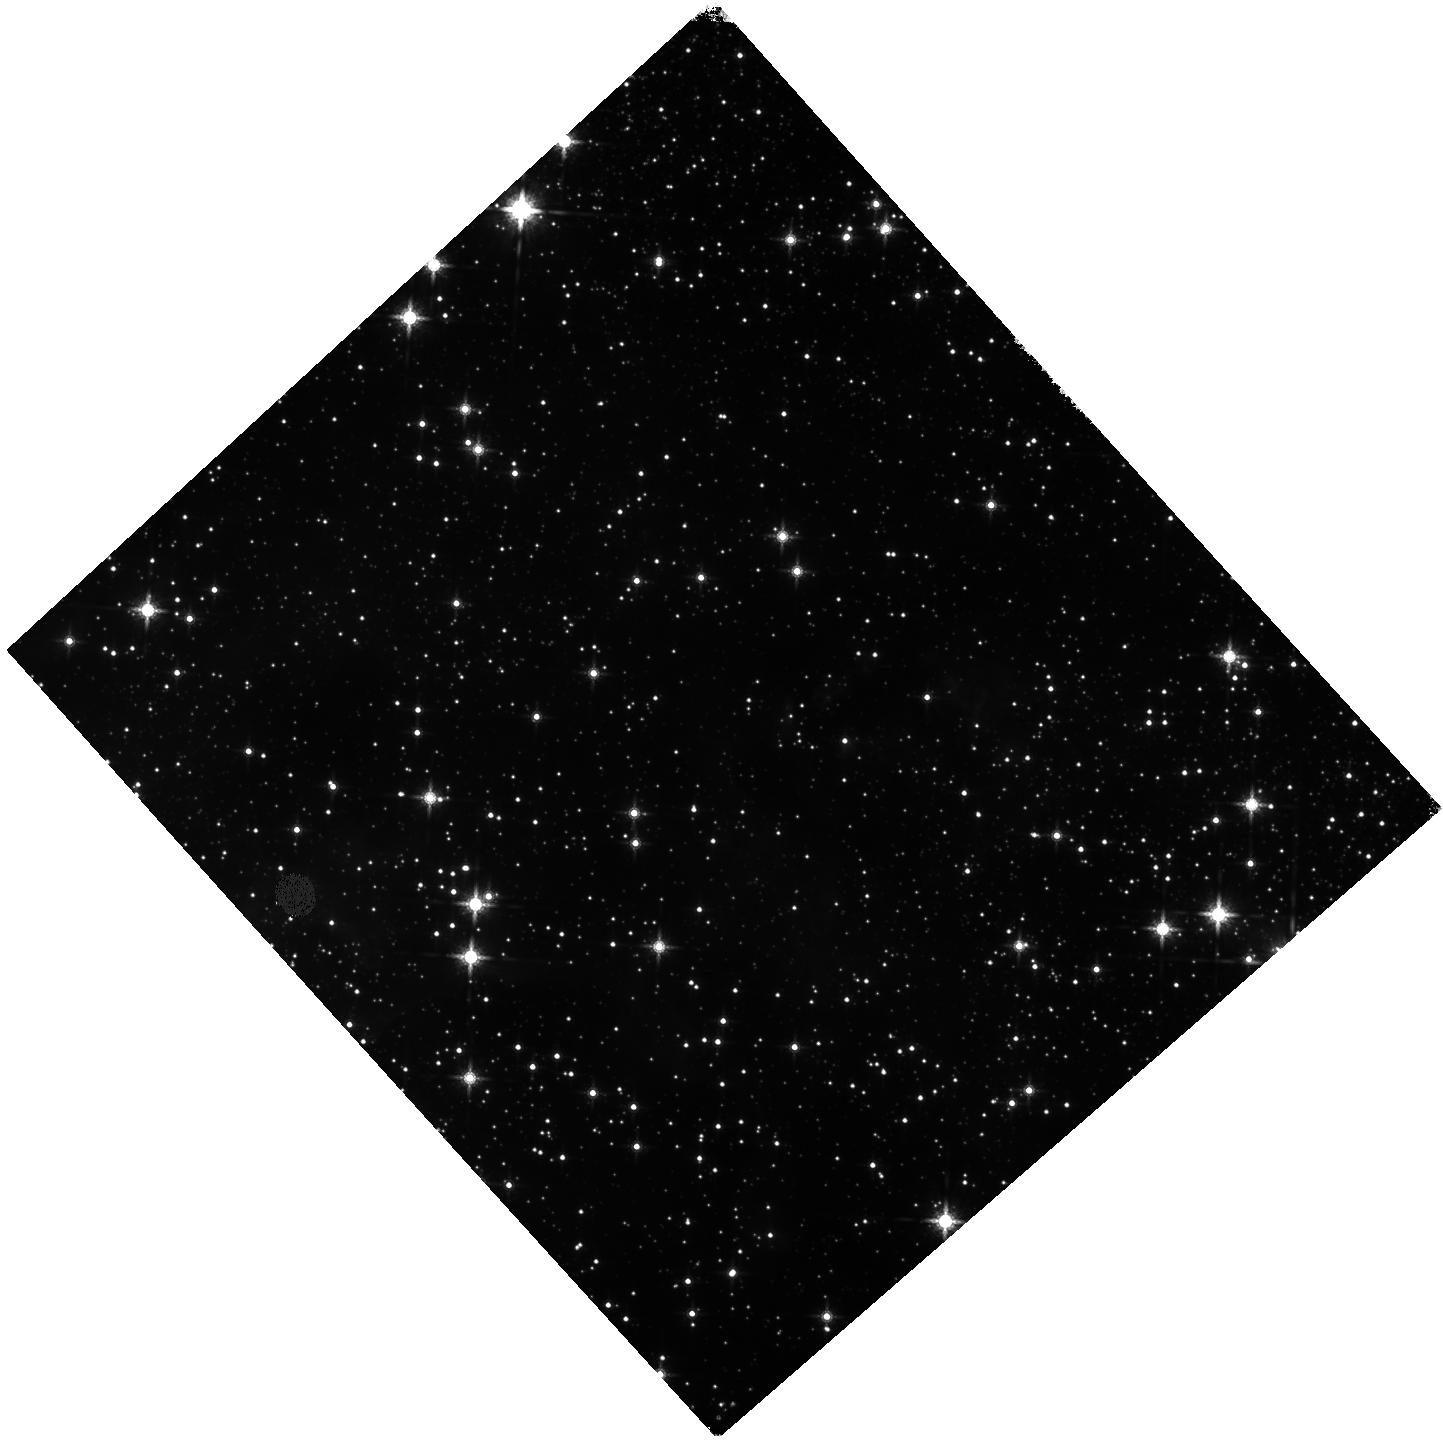
Target: G025.40-00.14
Instrument: WFC3/IR
Filter: F160W
Exposure: 7 min
Observation ID: hst_17188_08_wfc3_ir_f160w_iew308

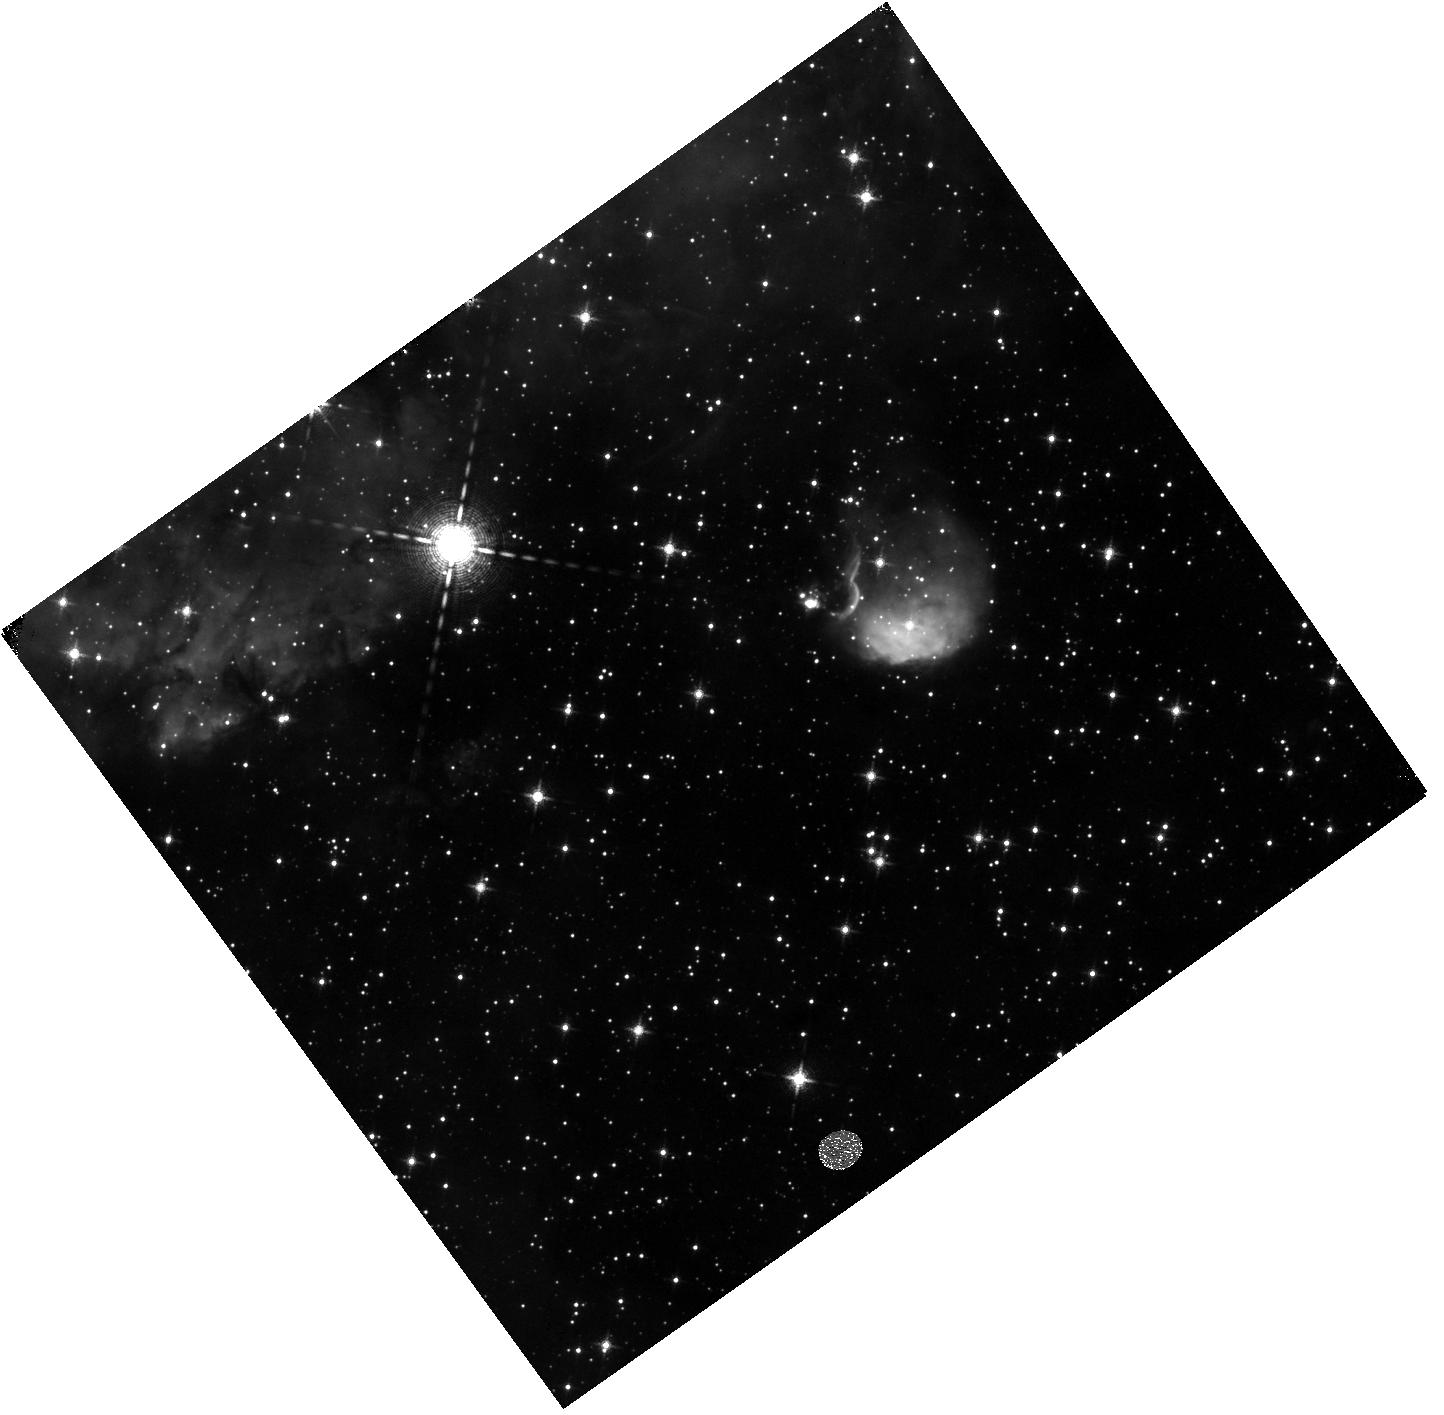
Target: GAL-305.20+00.21
Instrument: WFC3/IR
Filter: F128N
Exposure: 12 min
Observation ID: hst_17188_01_wfc3_ir_f128n_iew301

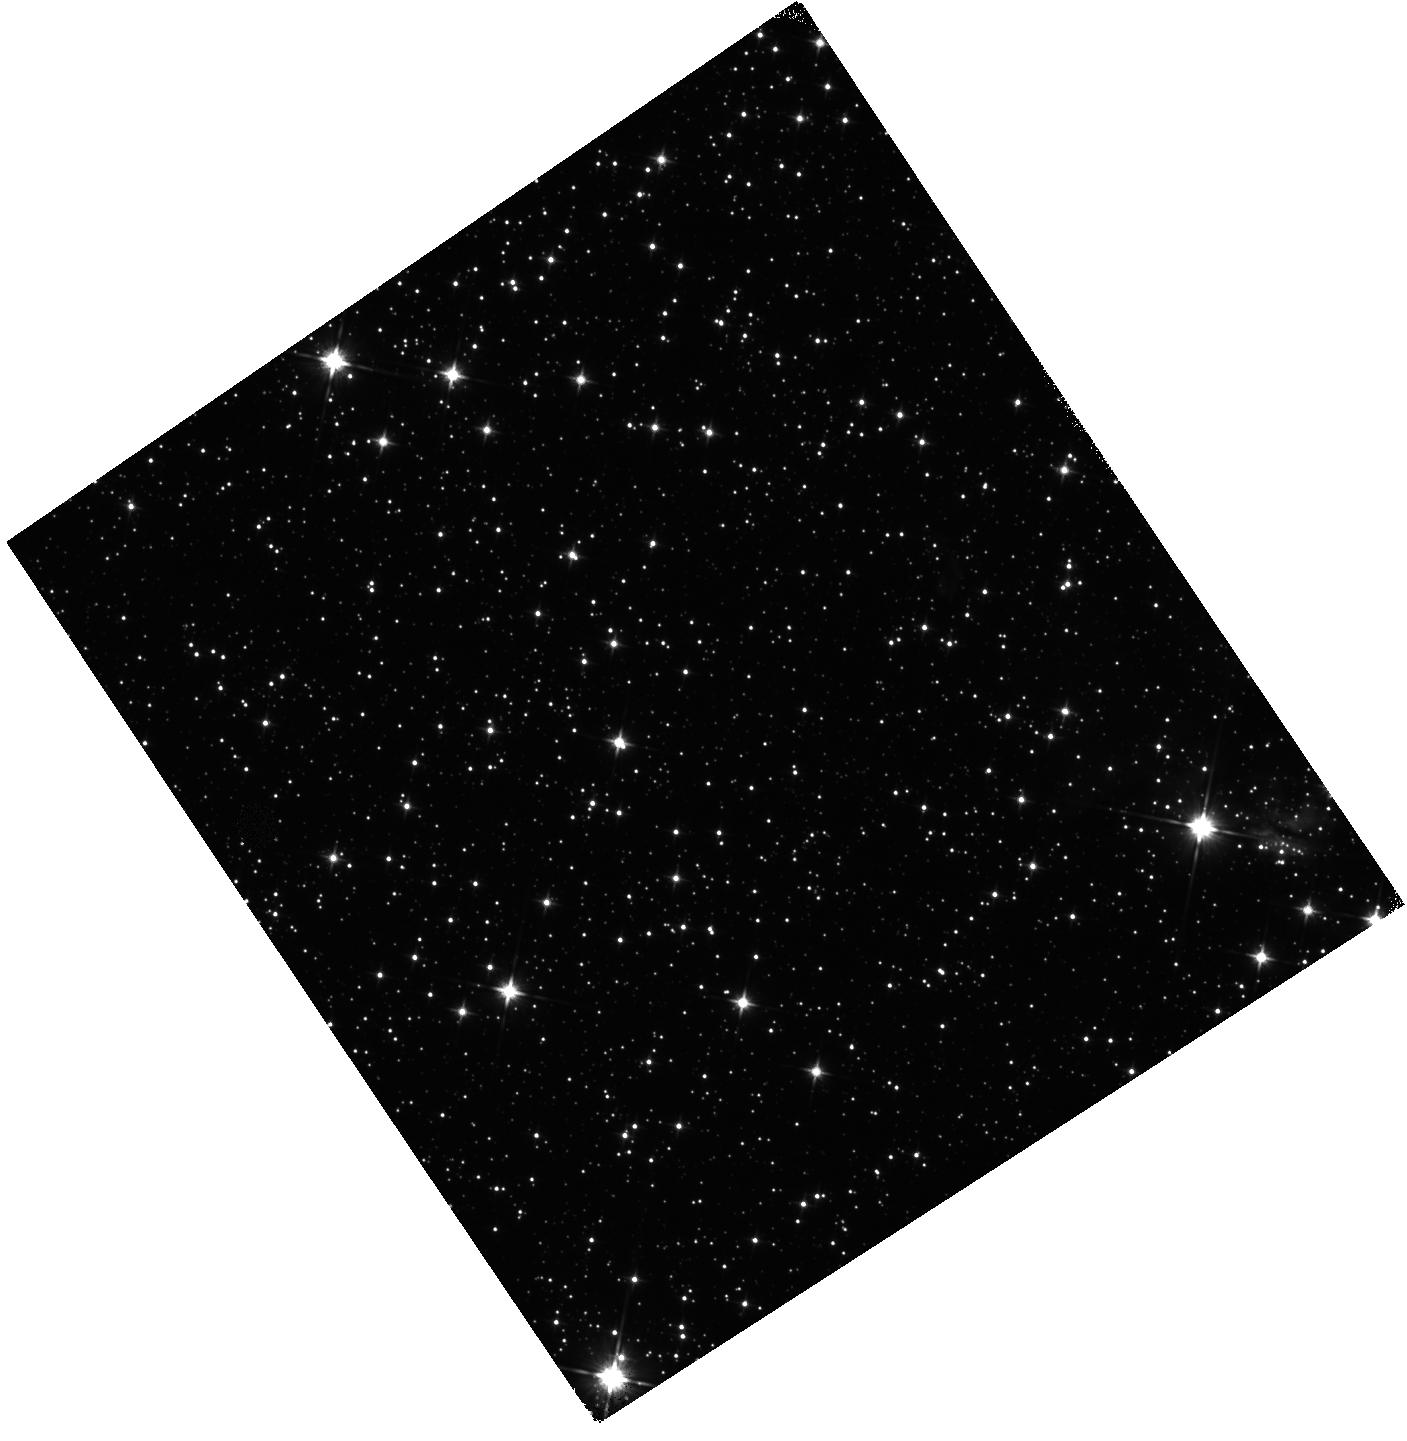
Target: G045.47+00.05
Instrument: WFC3/IR
Filter: F110W
Exposure: 5 min
Observation ID: hst_17188_05_wfc3_ir_f110w_iew305

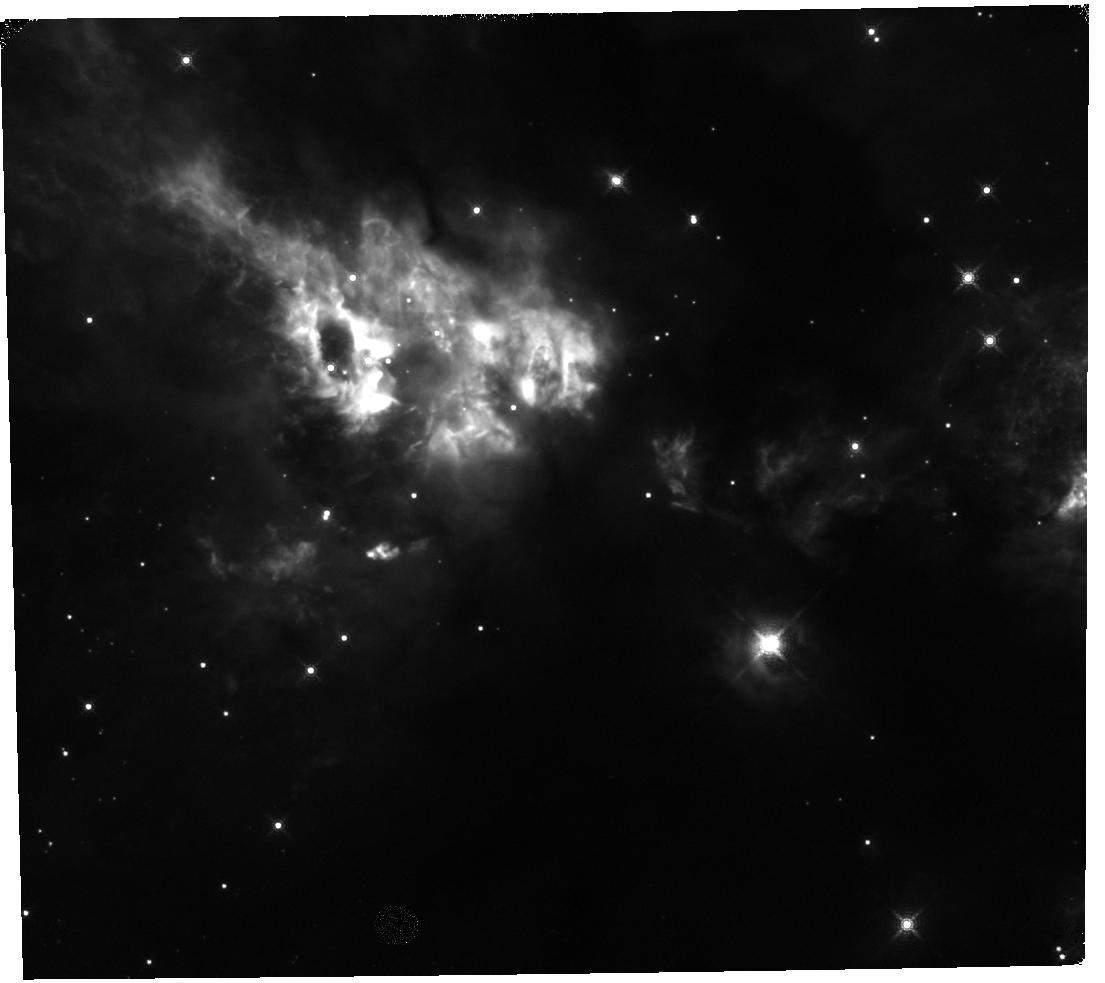
Target: NAME-CEPHEUS-A
Instrument: WFC3/IR
Filter: F164N
Exposure: 15 min
Observation ID: hst_17188_07_wfc3_ir_f164n_iew307

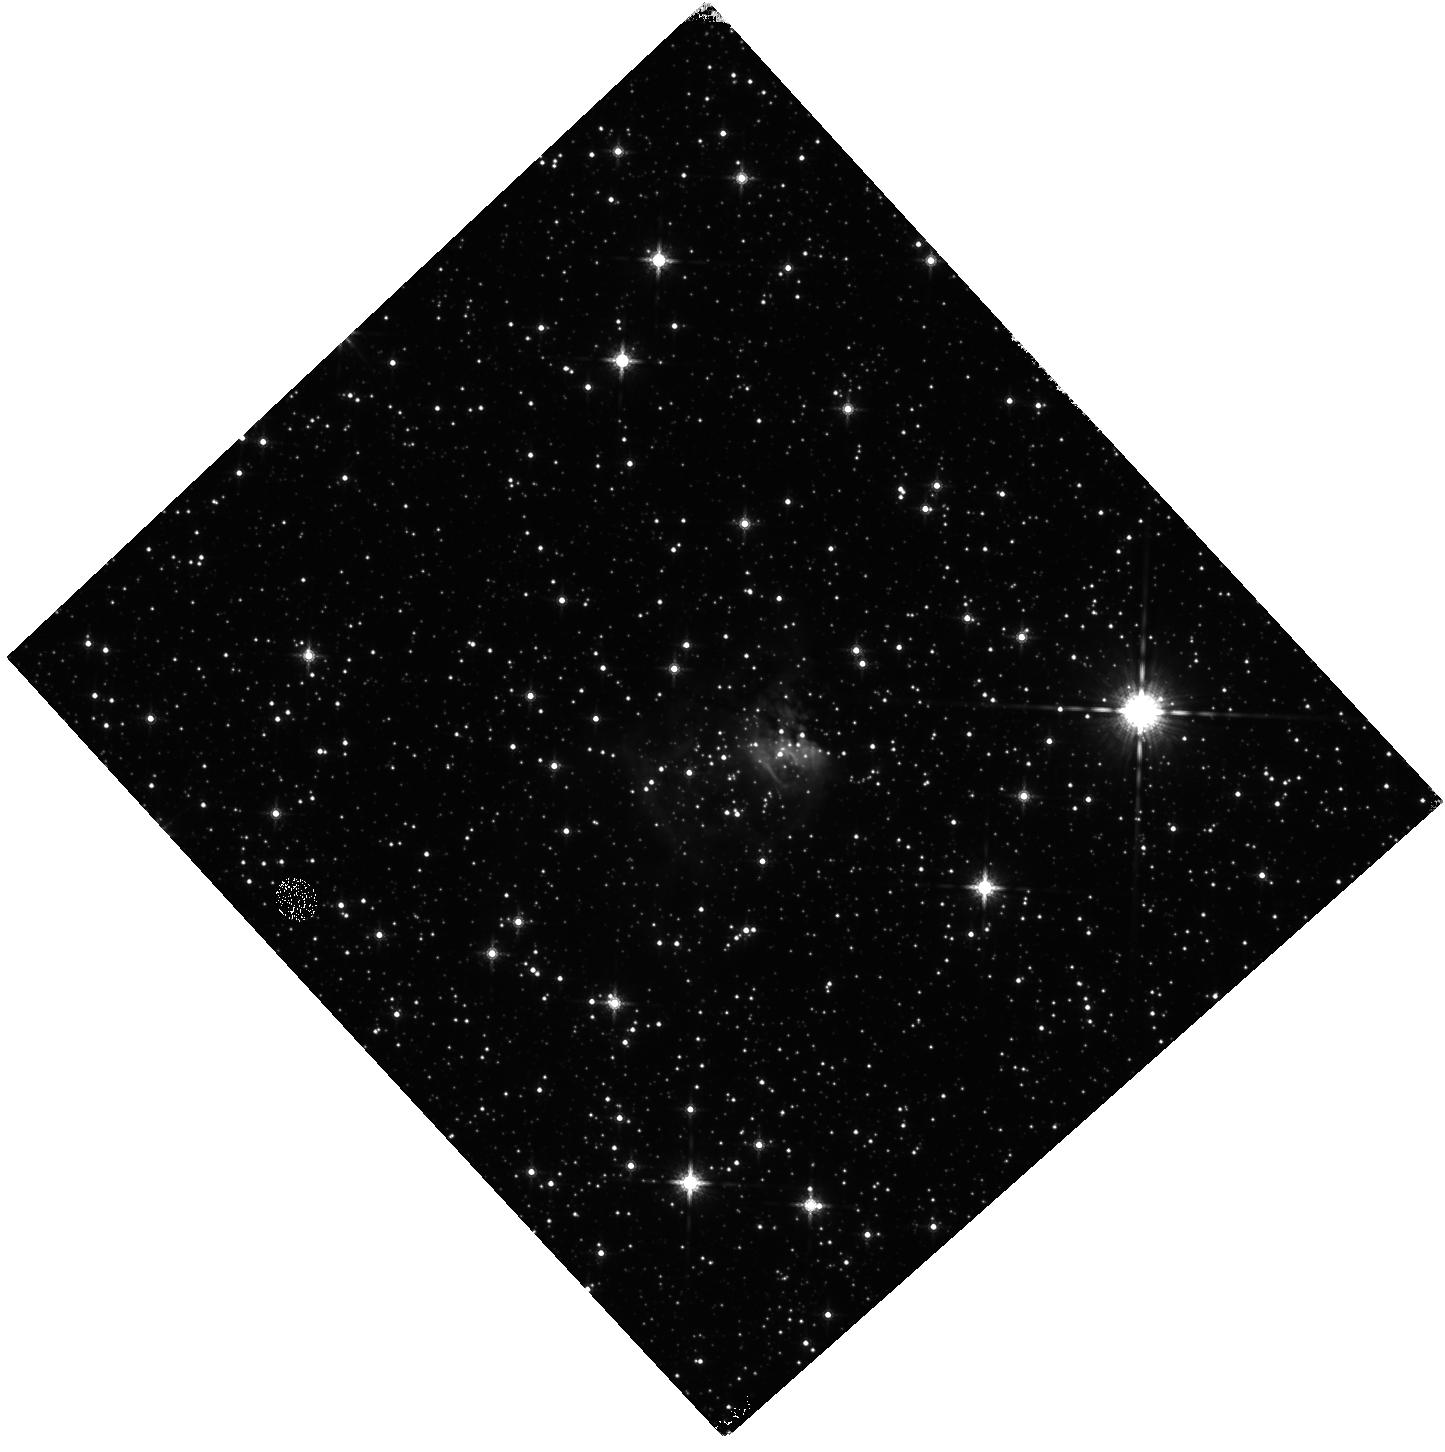
Target: G033.91+0.11
Instrument: WFC3/IR
Filter: F160W
Exposure: 7 min
Observation ID: hst_17188_09_wfc3_ir_f160w_iew309

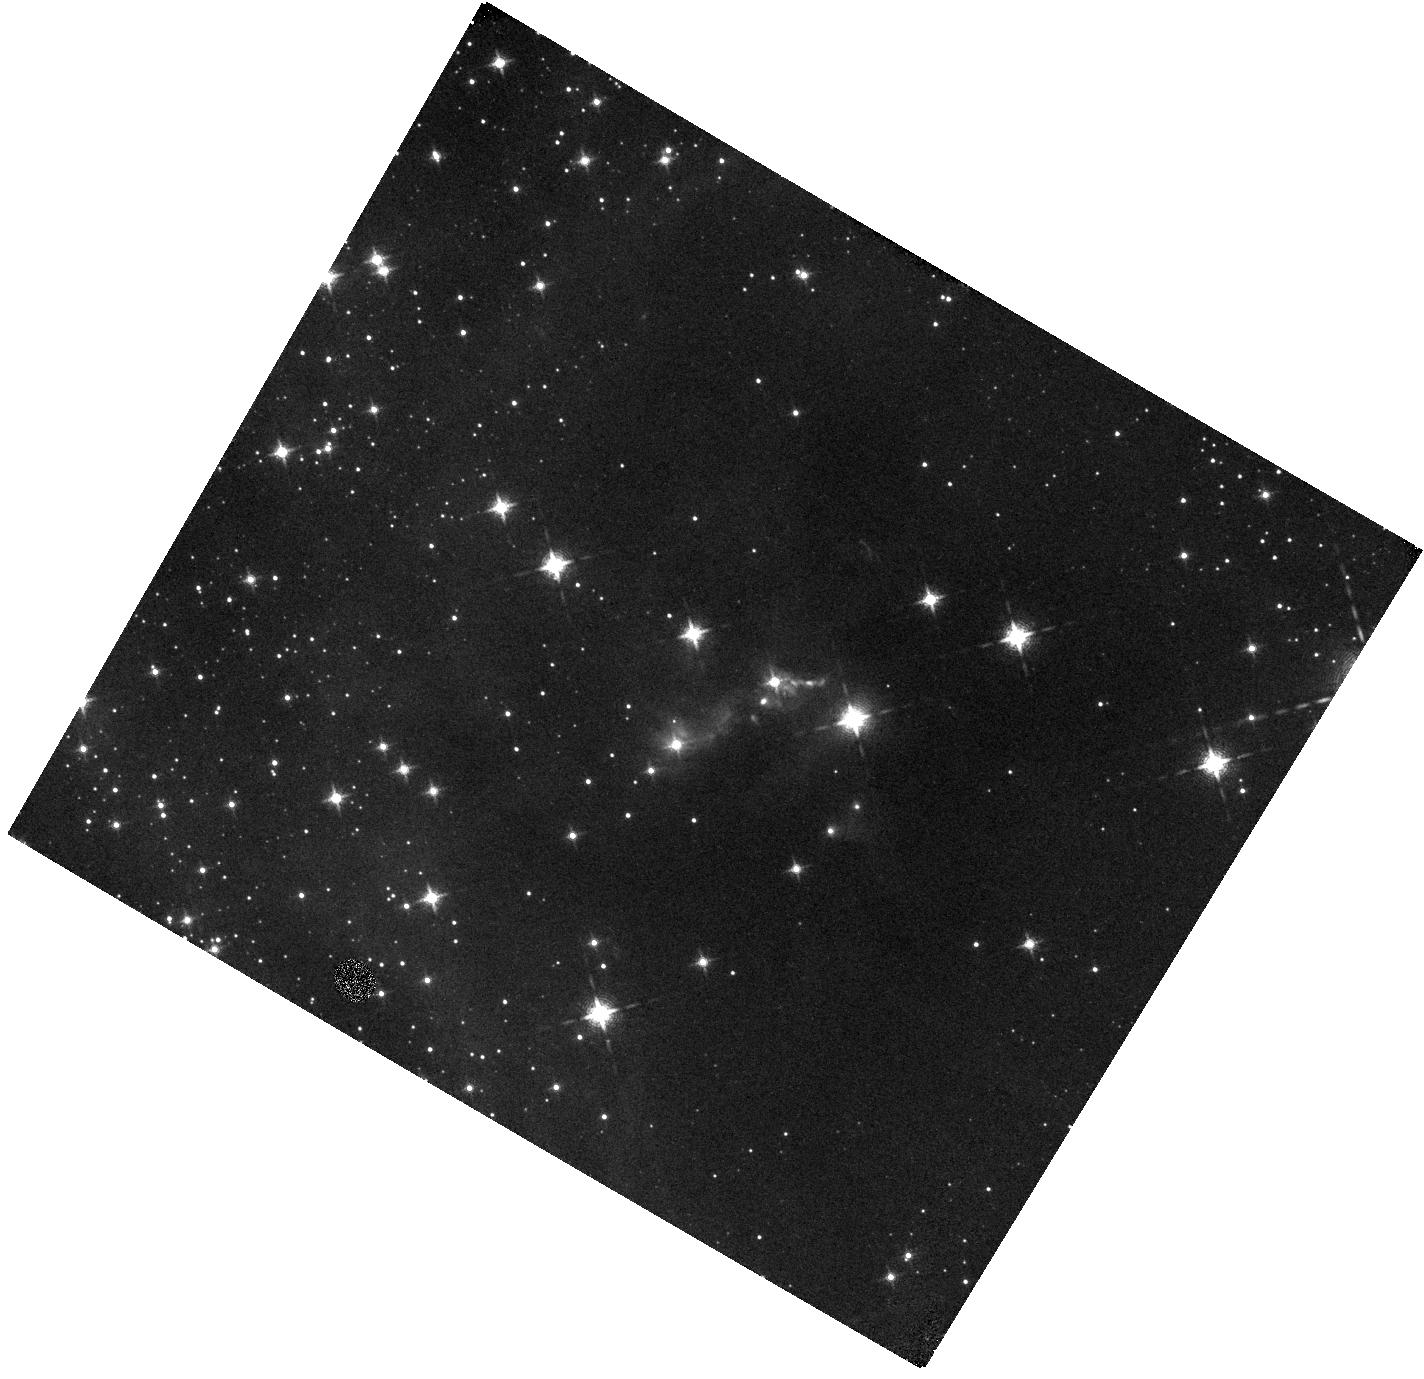
Target: IRAS-20126+4104
Instrument: WFC3/IR
Filter: F128N
Exposure: 12 min
Observation ID: hst_17188_06_wfc3_ir_f128n_iew306

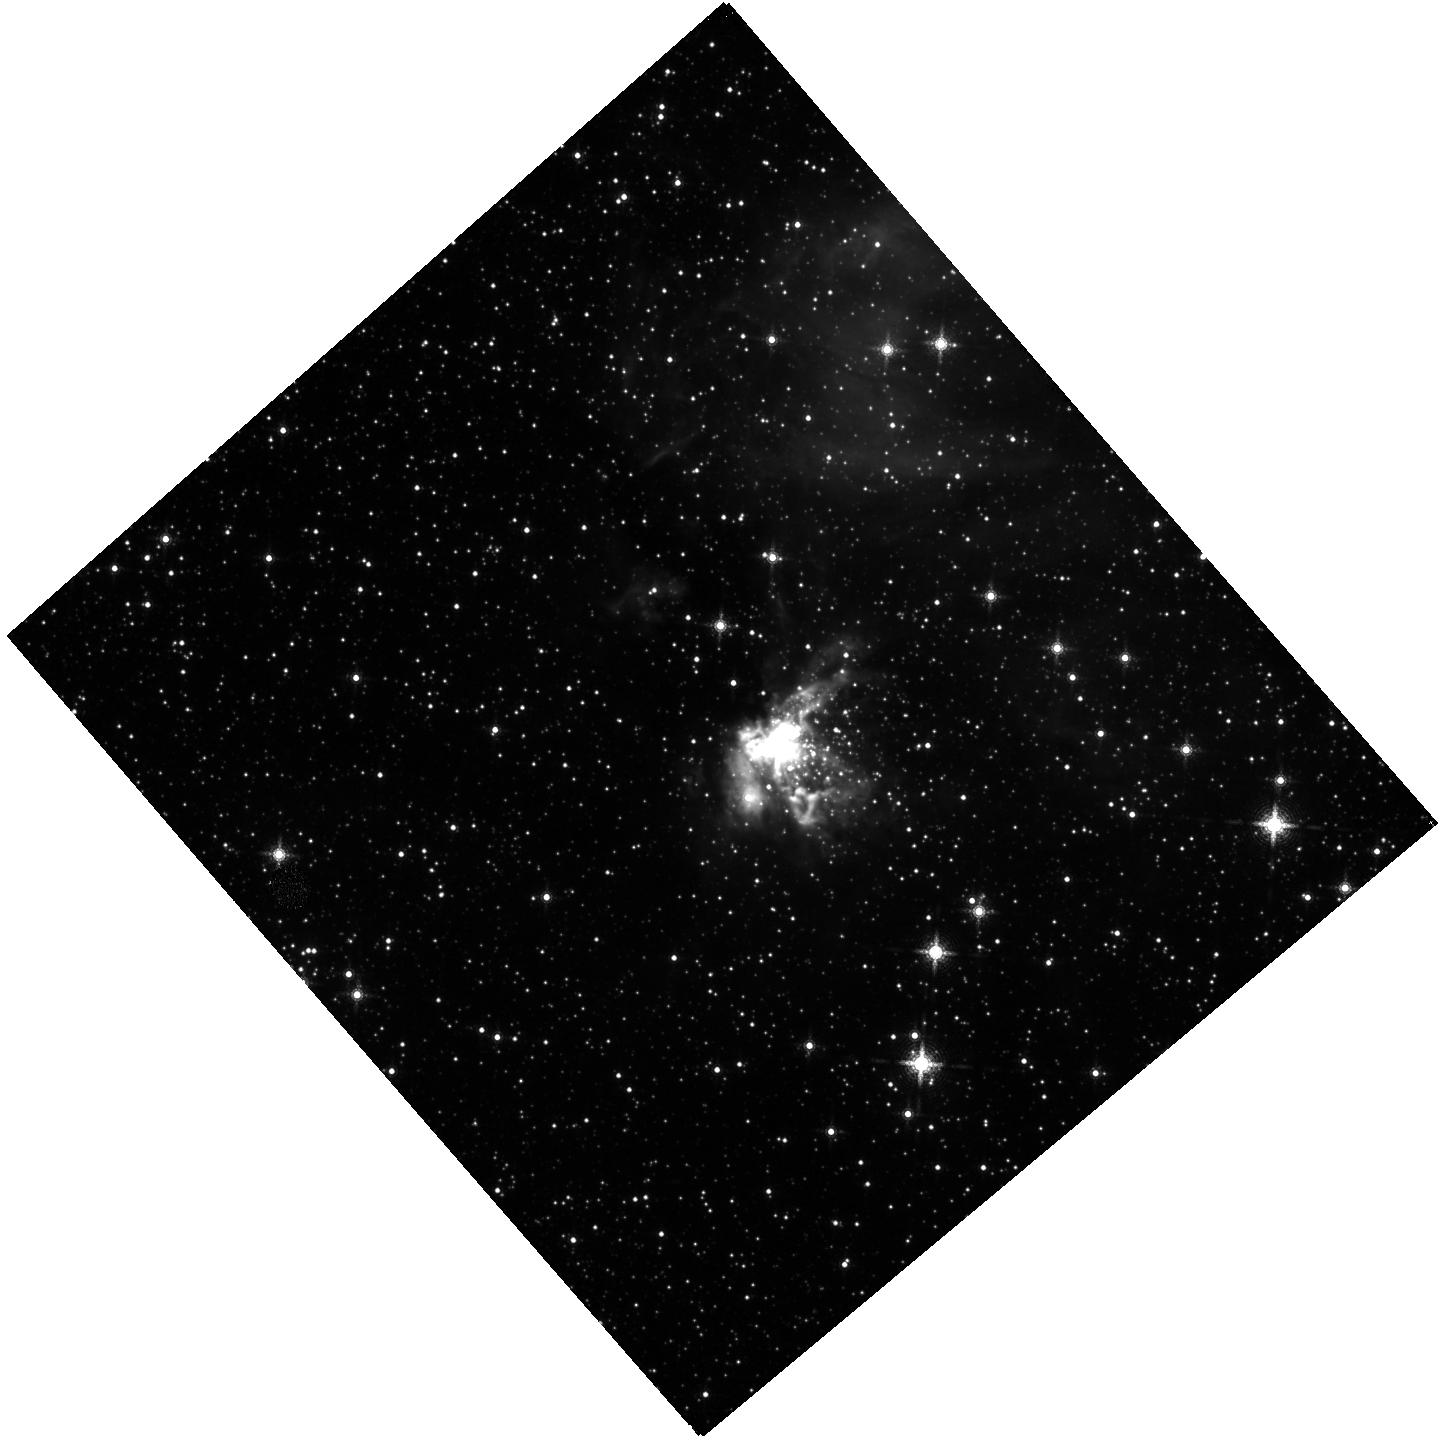
Target: G045.12+00.13
Instrument: WFC3/IR
Filter: F164N
Exposure: 15 min
Observation ID: hst_17188_10_wfc3_ir_f164n_iew310

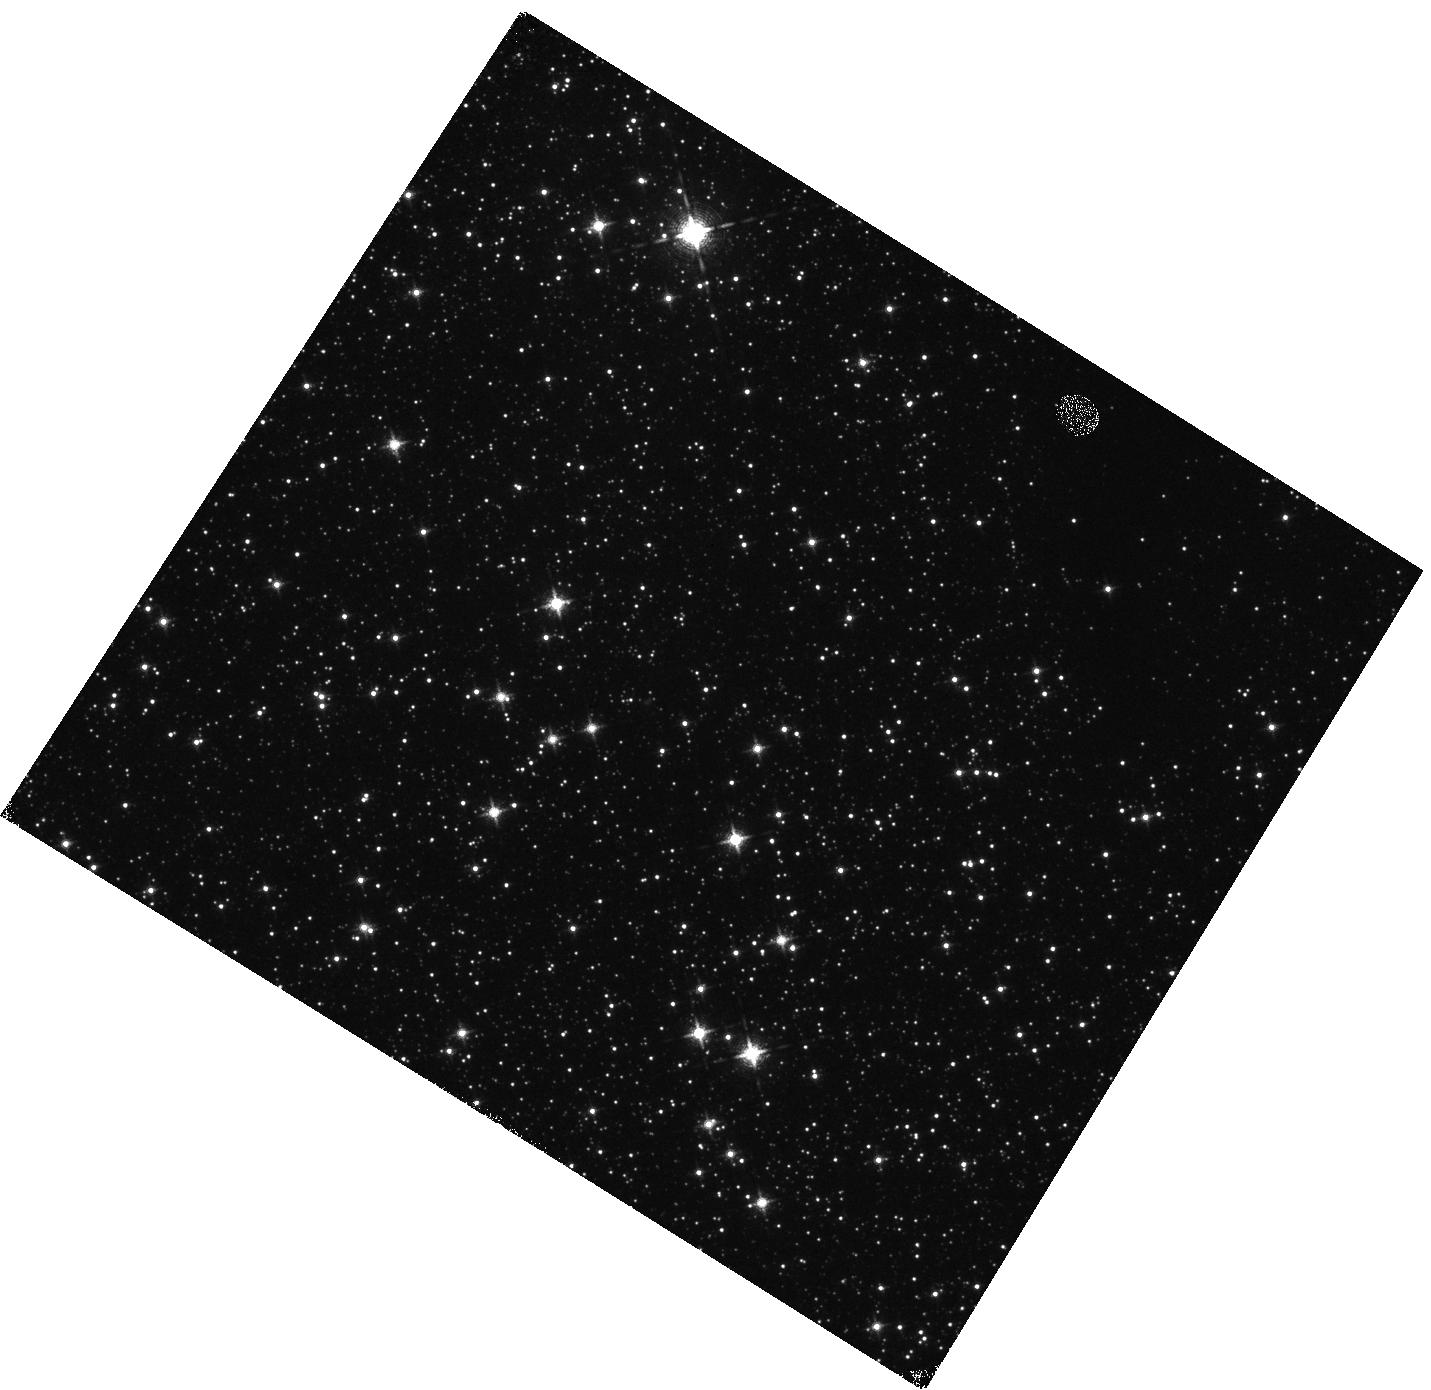
Target: G035.58+00.03
Instrument: WFC3/IR
Filter: F128N
Exposure: 12 min
Observation ID: hst_17188_04_wfc3_ir_f128n_iew304

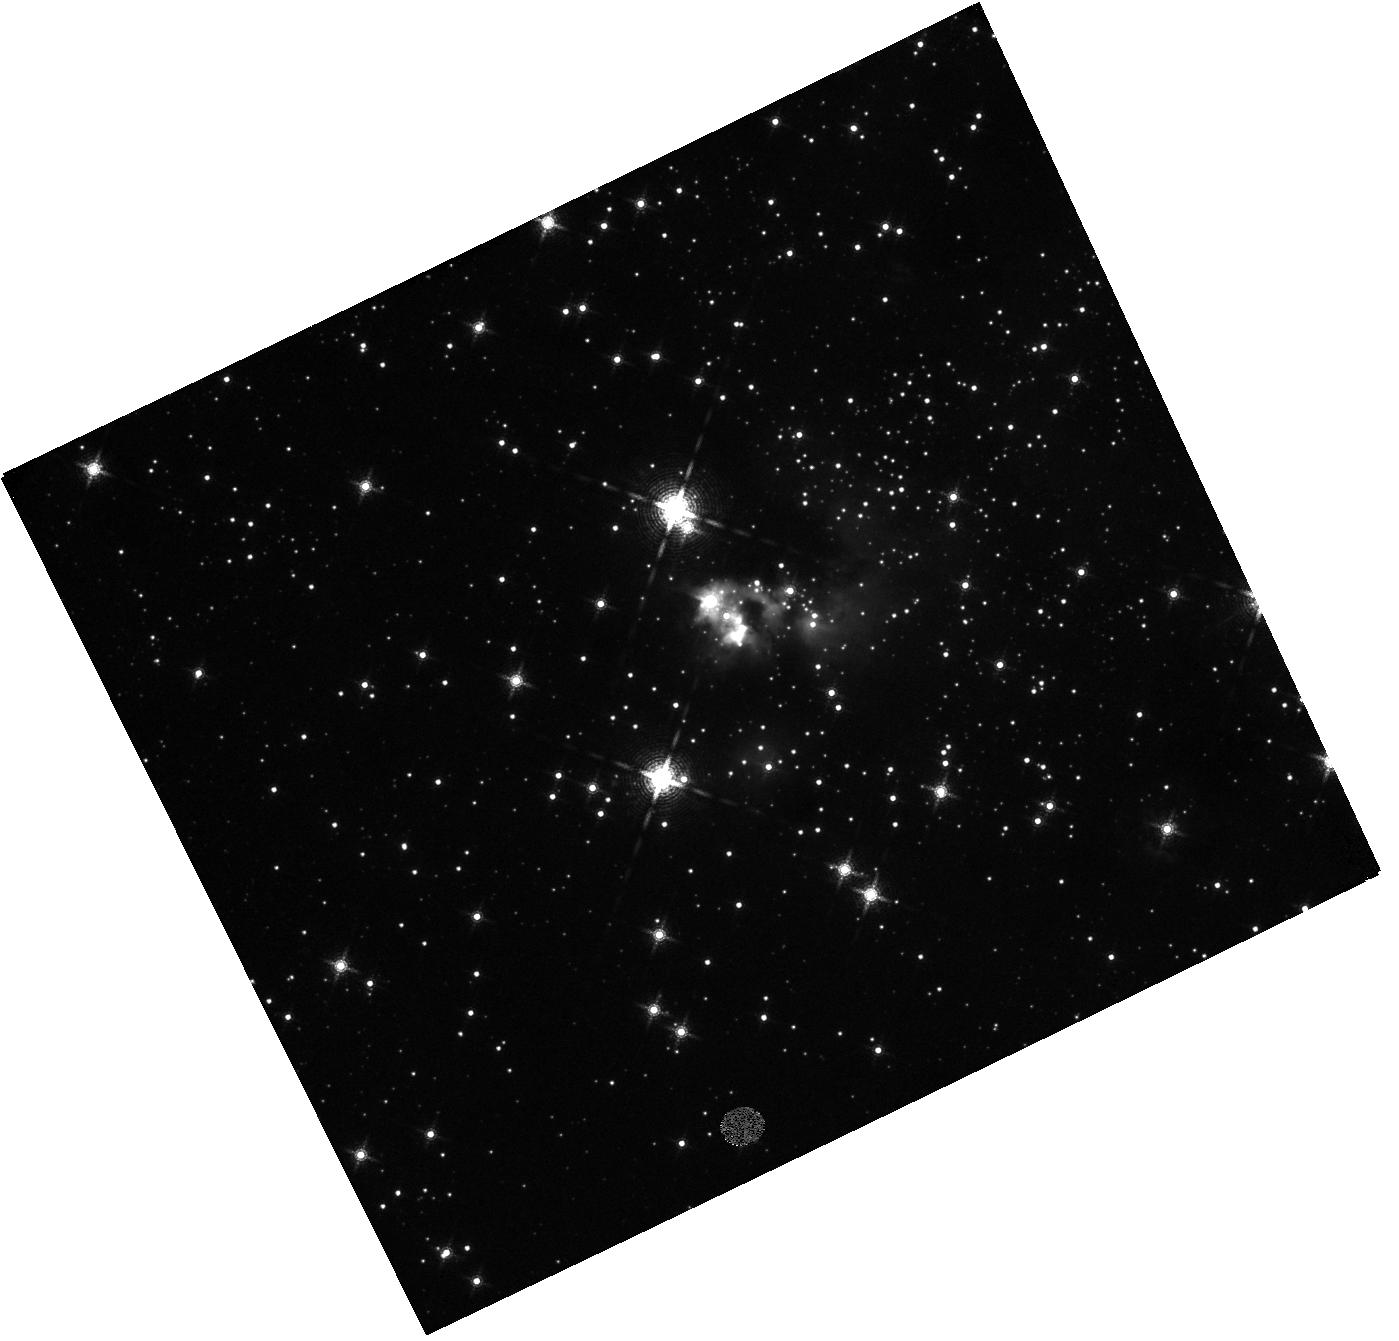
Target: GAL-309.92+00.48
Instrument: WFC3/IR
Filter: F164N
Exposure: 15 min
Observation ID: hst_17188_02_wfc3_ir_f164n_iew302

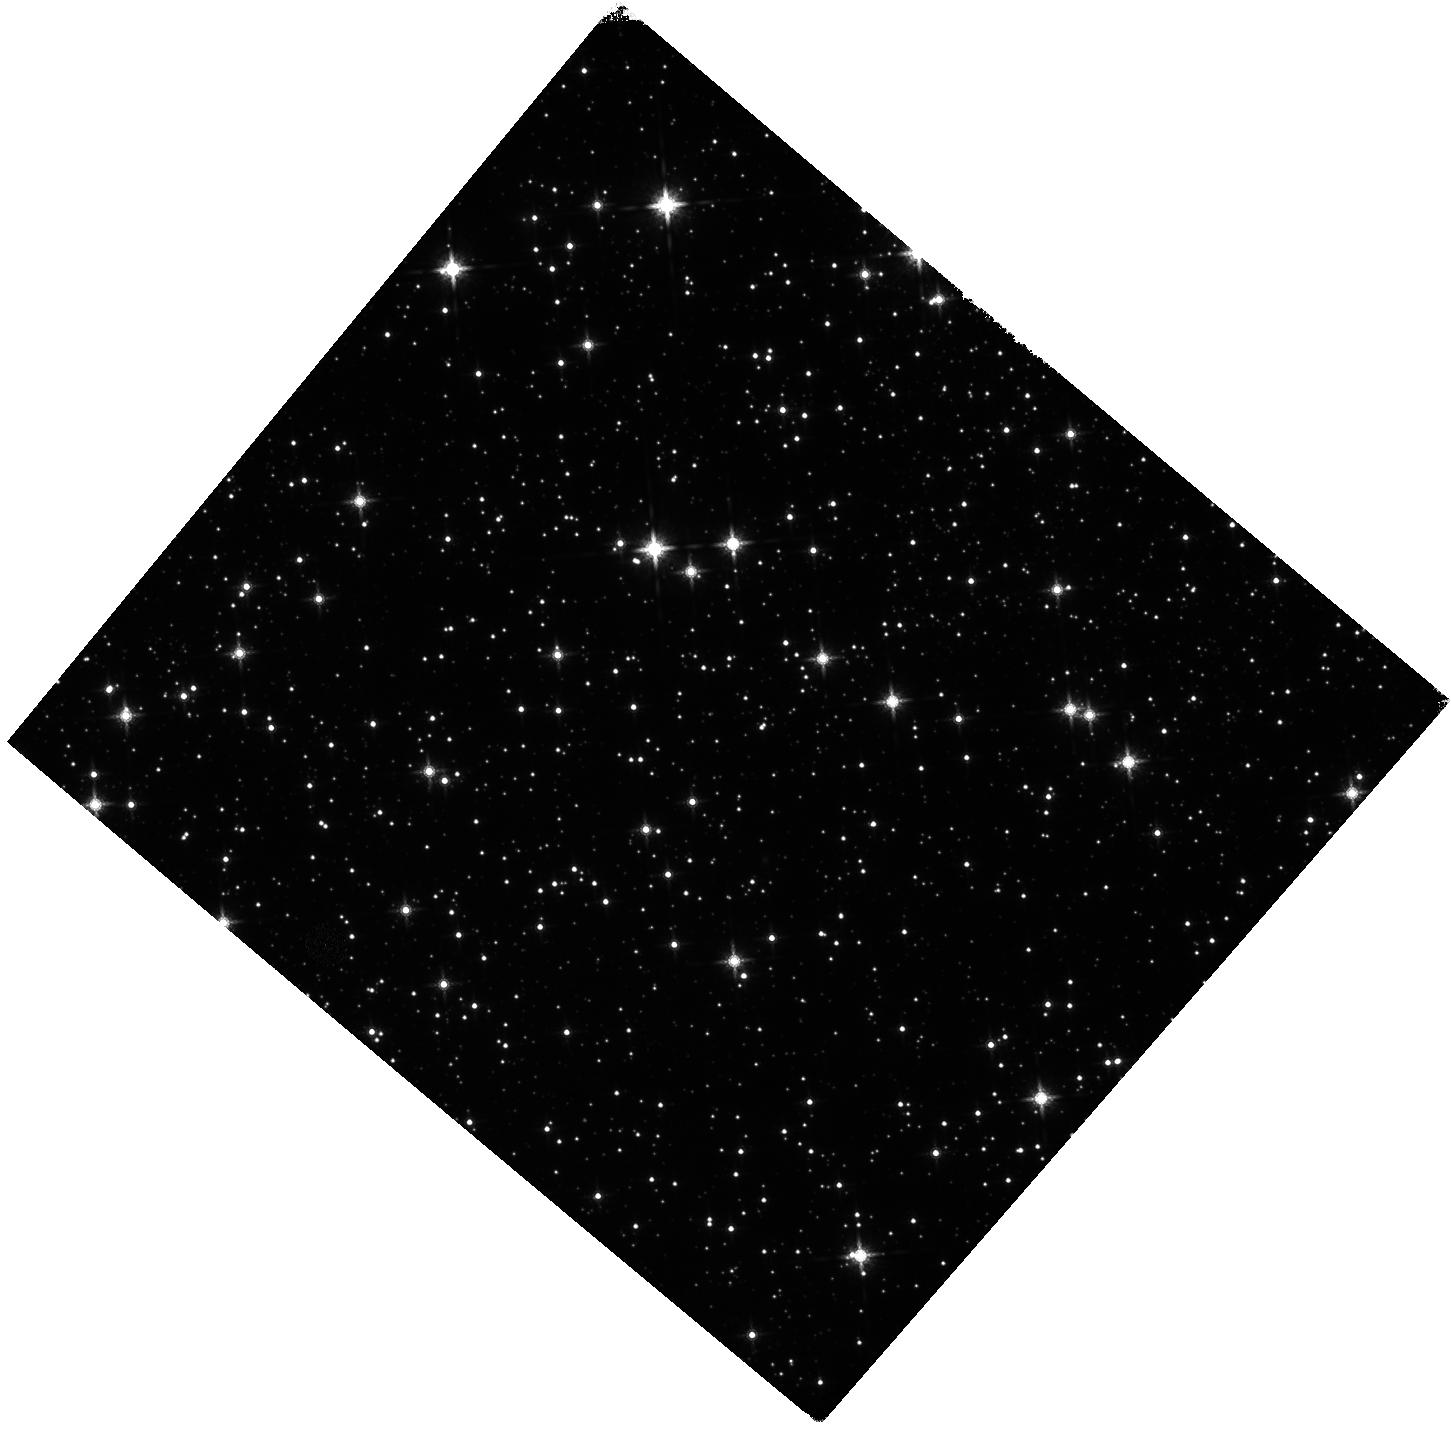
Target: G049.27-00.34
Instrument: WFC3/IR
Filter: F160W
Exposure: 7 min
Observation ID: hst_17188_03_wfc3_ir_f160w_iew303

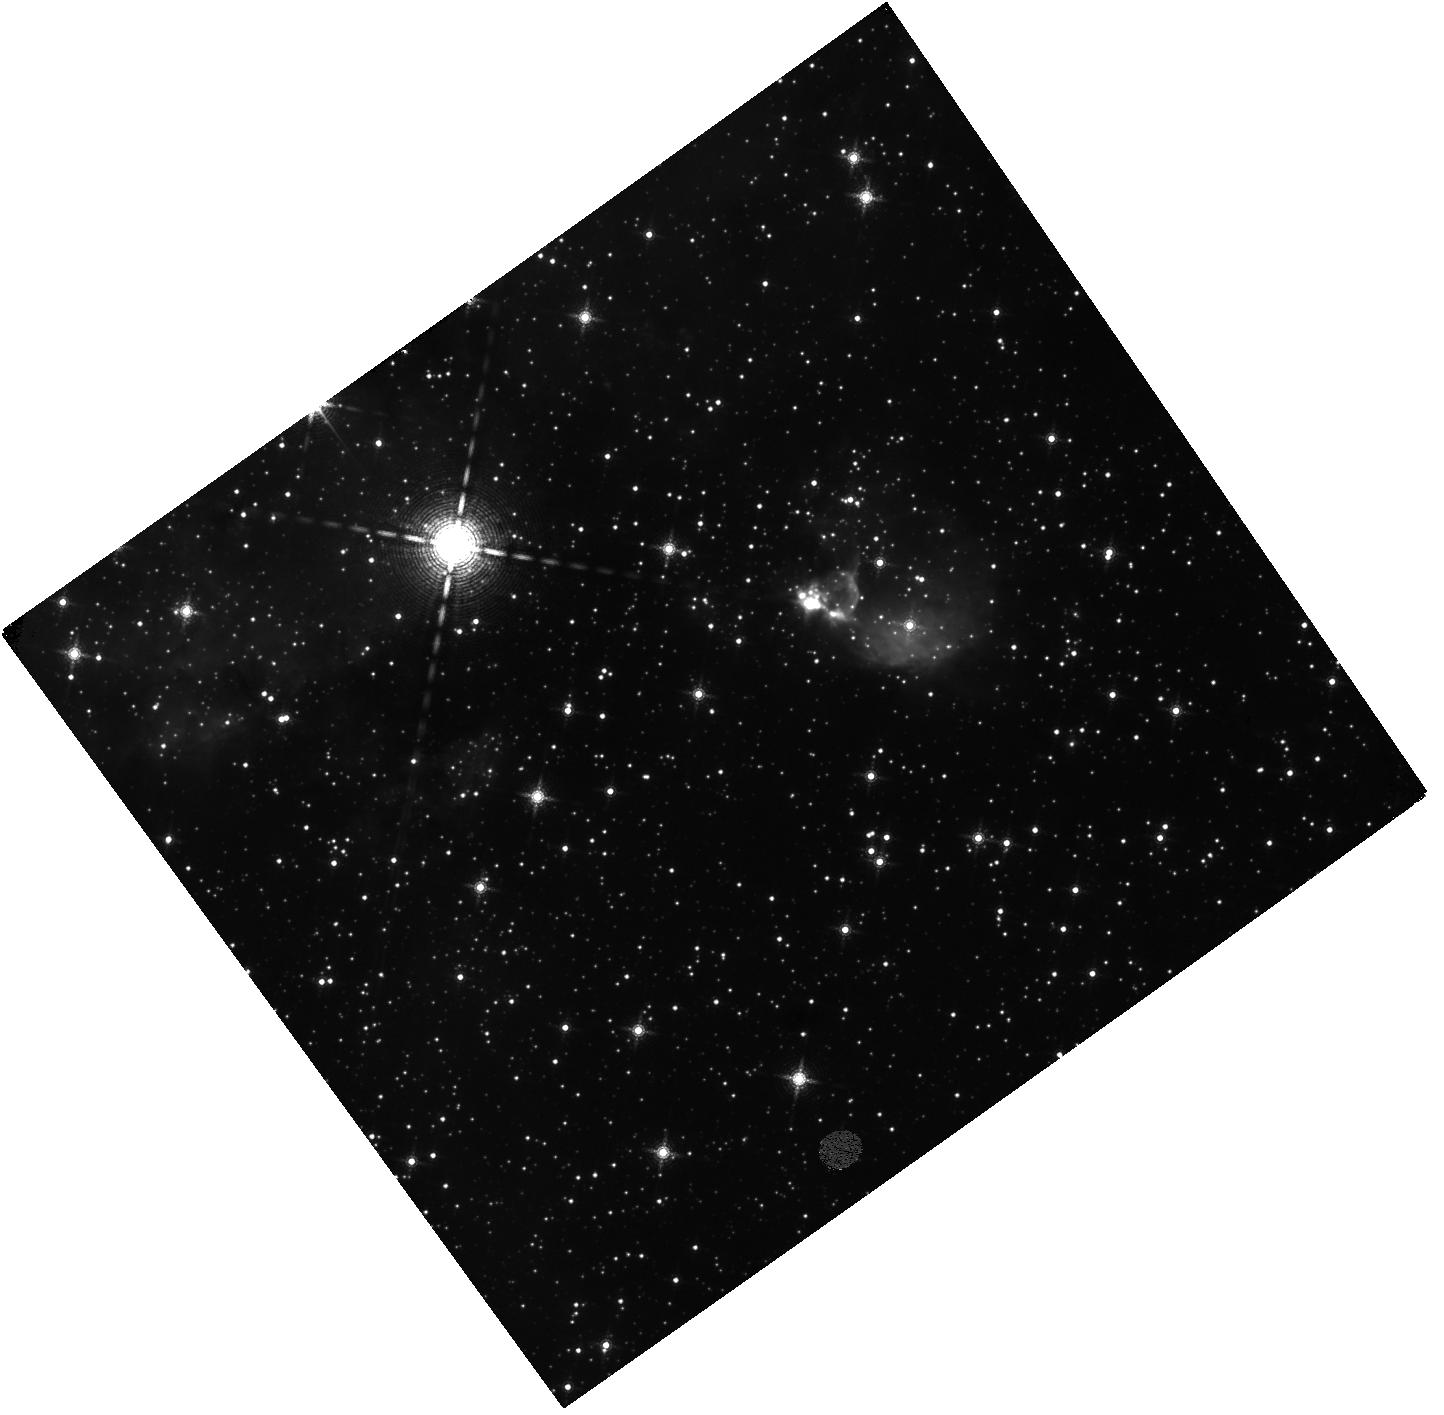
Target: GAL-305.20+00.21
Instrument: WFC3/IR
Filter: F164N
Exposure: 15 min
Observation ID: hst_17188_01_wfc3_ir_f164n_iew301

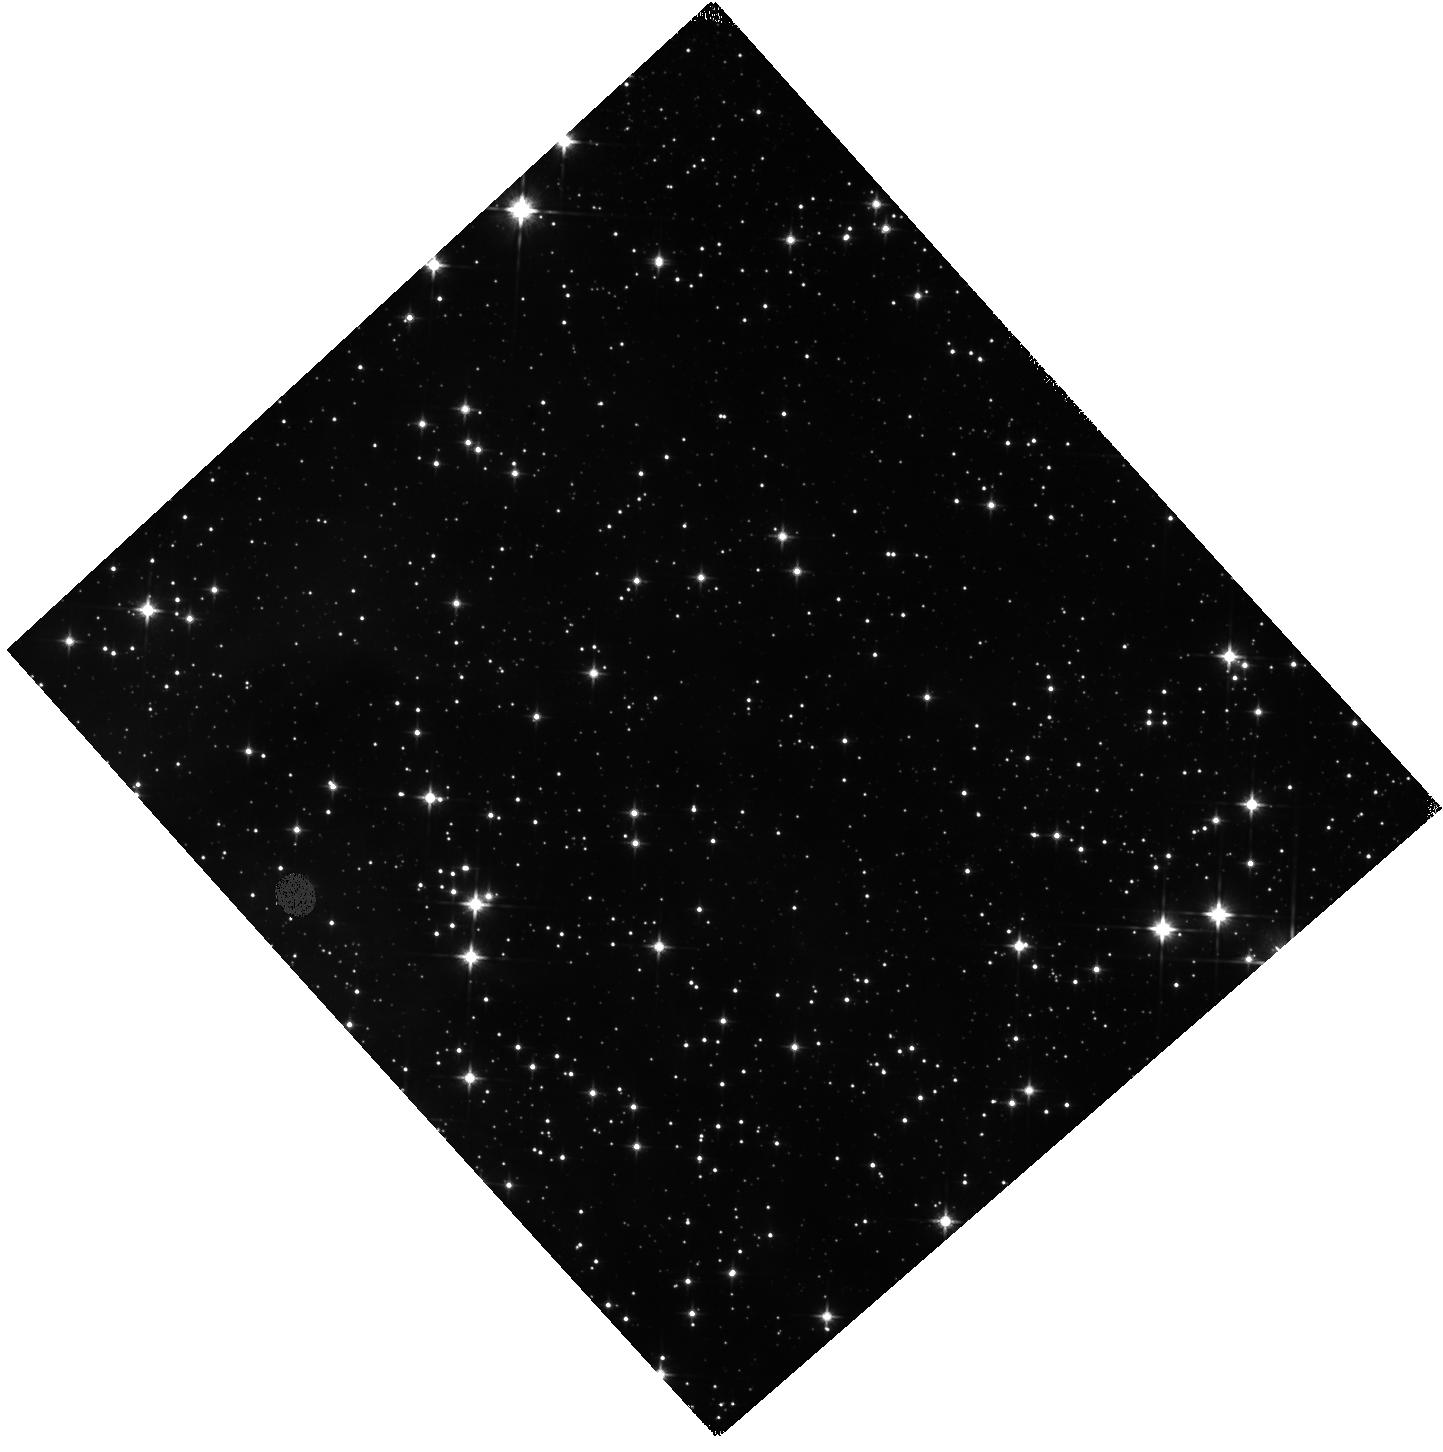
Target: G025.40-00.14
Instrument: WFC3/IR
Filter: F110W
Exposure: 5 min
Observation ID: hst_17188_08_wfc3_ir_f110w_iew308

Cosmic Beacons Towards a Theory of Massive Star Formation - A NIR View of the Most Luminous Protostars (PI: Fedriani, Ruben)

Massive stars have dramatic impacts throughout the universe, but their birth, deep within dusty molecular clouds, is literally shrouded in uncertainty. However, during this process, powerful outflows blast open low density cavities and NIR light shines out from the forming star, beamed as if from a lighthouse through turbulent storm clouds. This light carries crucial information that can guide us to a deeper understanding of massive star formation. We propose WFC3/IR observations of 10 high-luminosity protostars, selected to already have well-studied properties via MIR-FIR data. The sources, along with 5 others with archival HST images, form a sample to be analyzed uniformly with the following goals: 1) Characterize J & H band continuum emission from massive protostars, including faint, extended emission. Radiative transfer simulations show such NIR emission is mostly scattered light emerging from outflow cavities, thus enabling measurement of their structure, radiation fields & dust content; 2) Detect Pa-beta & [FeII] emission tracing shock- & photo-ionized regions, important diagnostics of the protostars and their outflows; 3) Search for low-mass stars that may be clustered around the massive protostars, as predicted in Competitive Accretion models, with the observations especially probing in the low extinction outflow cavities. WFC3/IR's sensitivity, angular resolution and field of view are essential for this study. The project allows a first exploration of correlations of outflow and cluster environment properties with basic protostellar parameters, e.g., mass, luminosity & evolutionary stage, and thus enables groundbreaking tests of massive star formation theories.